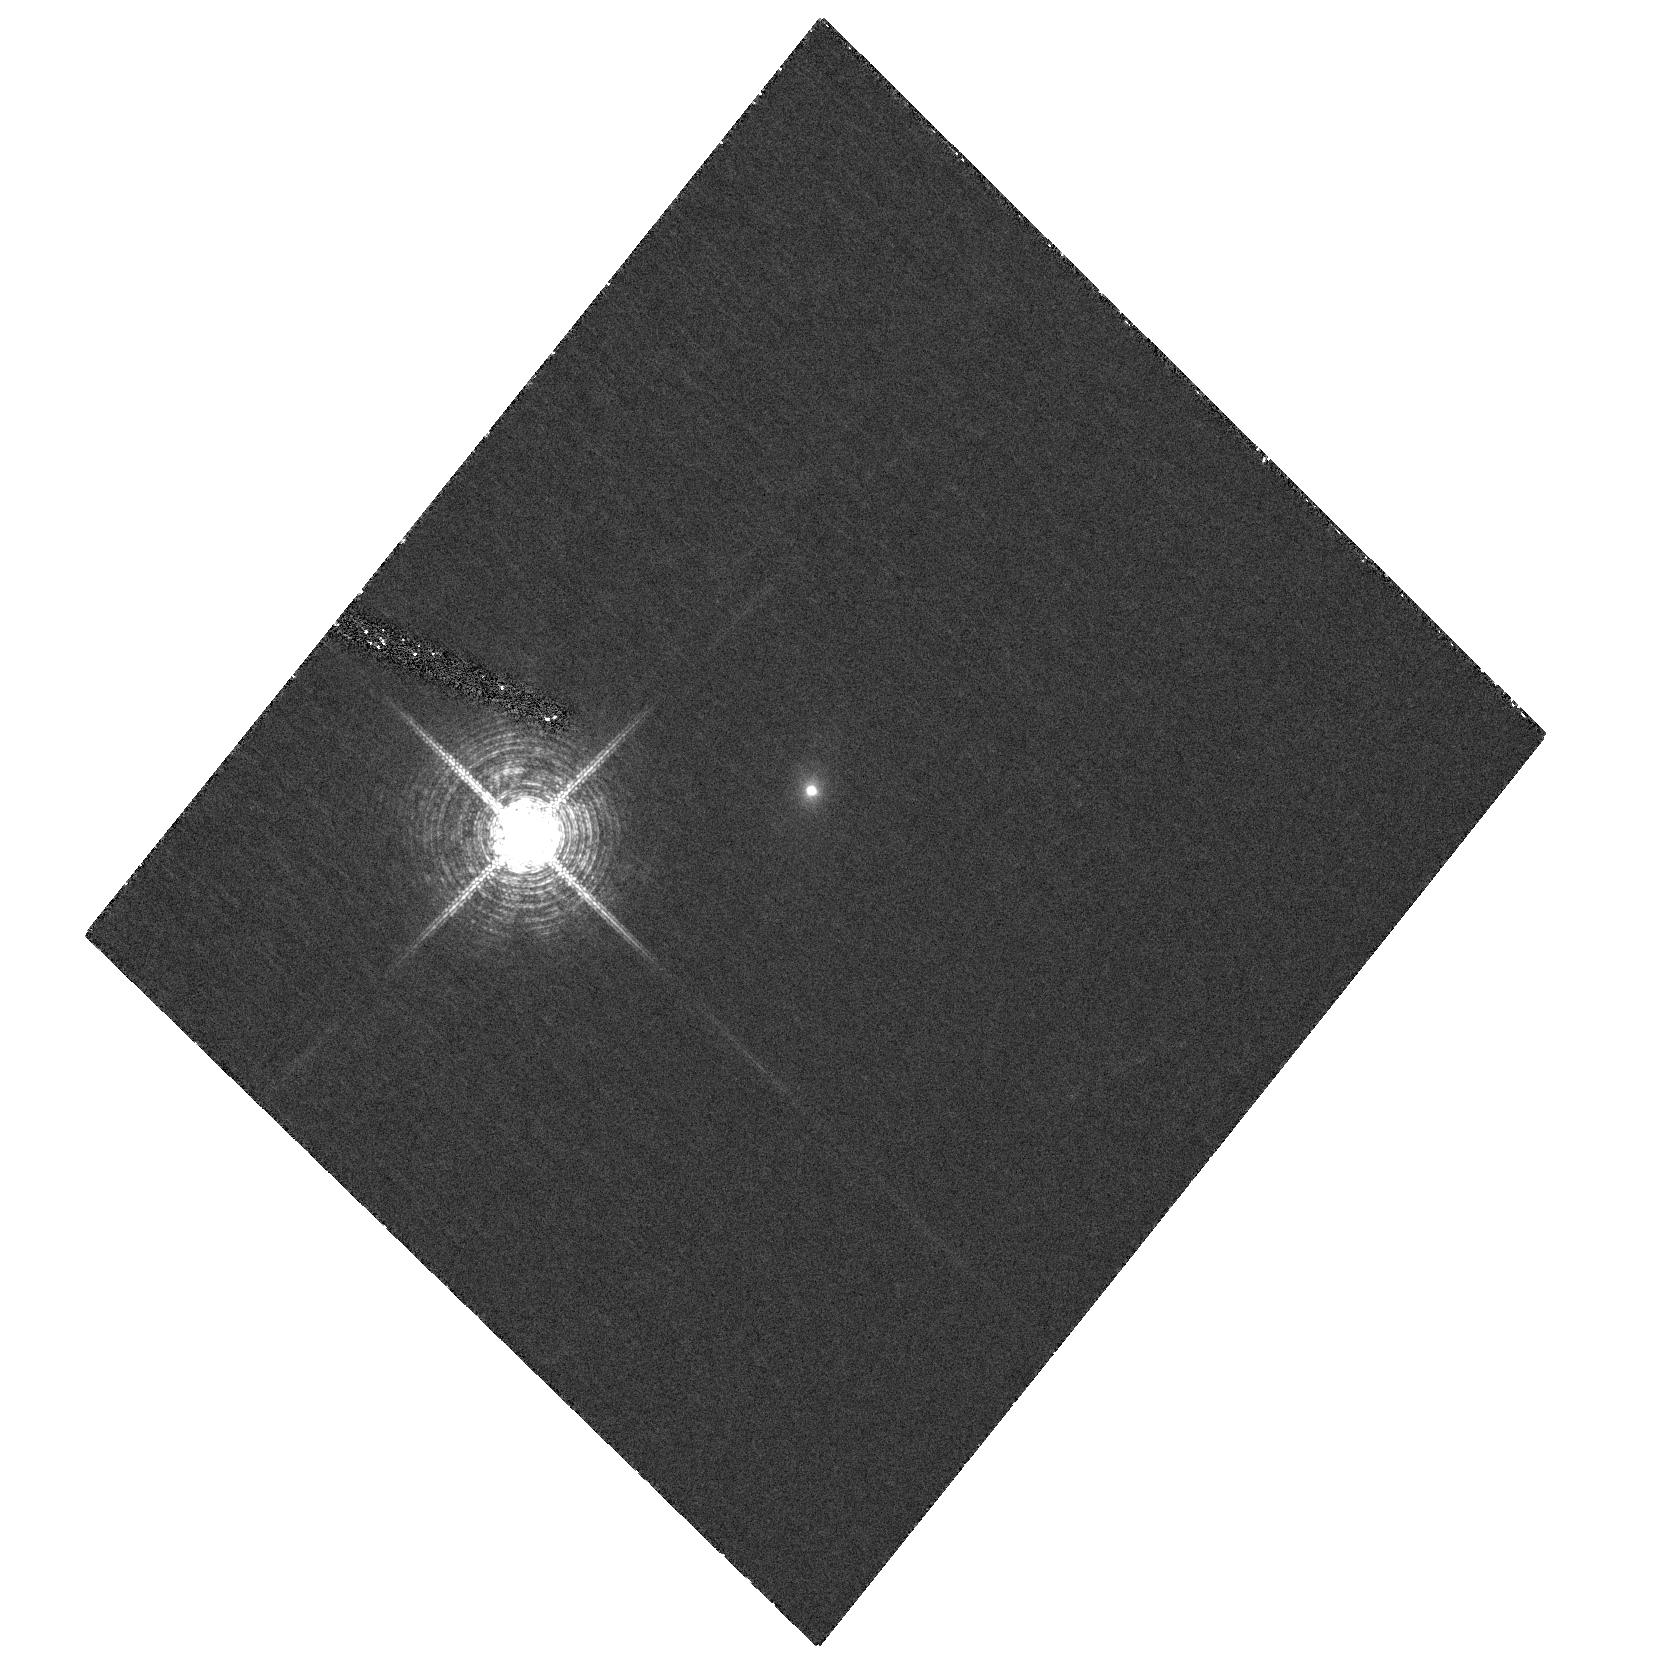
Target: 2MASX-J10494334+5837501
Instrument: ACS/HRC
Filter: F658N
Exposure: 1 h
Observation ID: hst_10553_01_acs_hrc_f658n_j9bi01

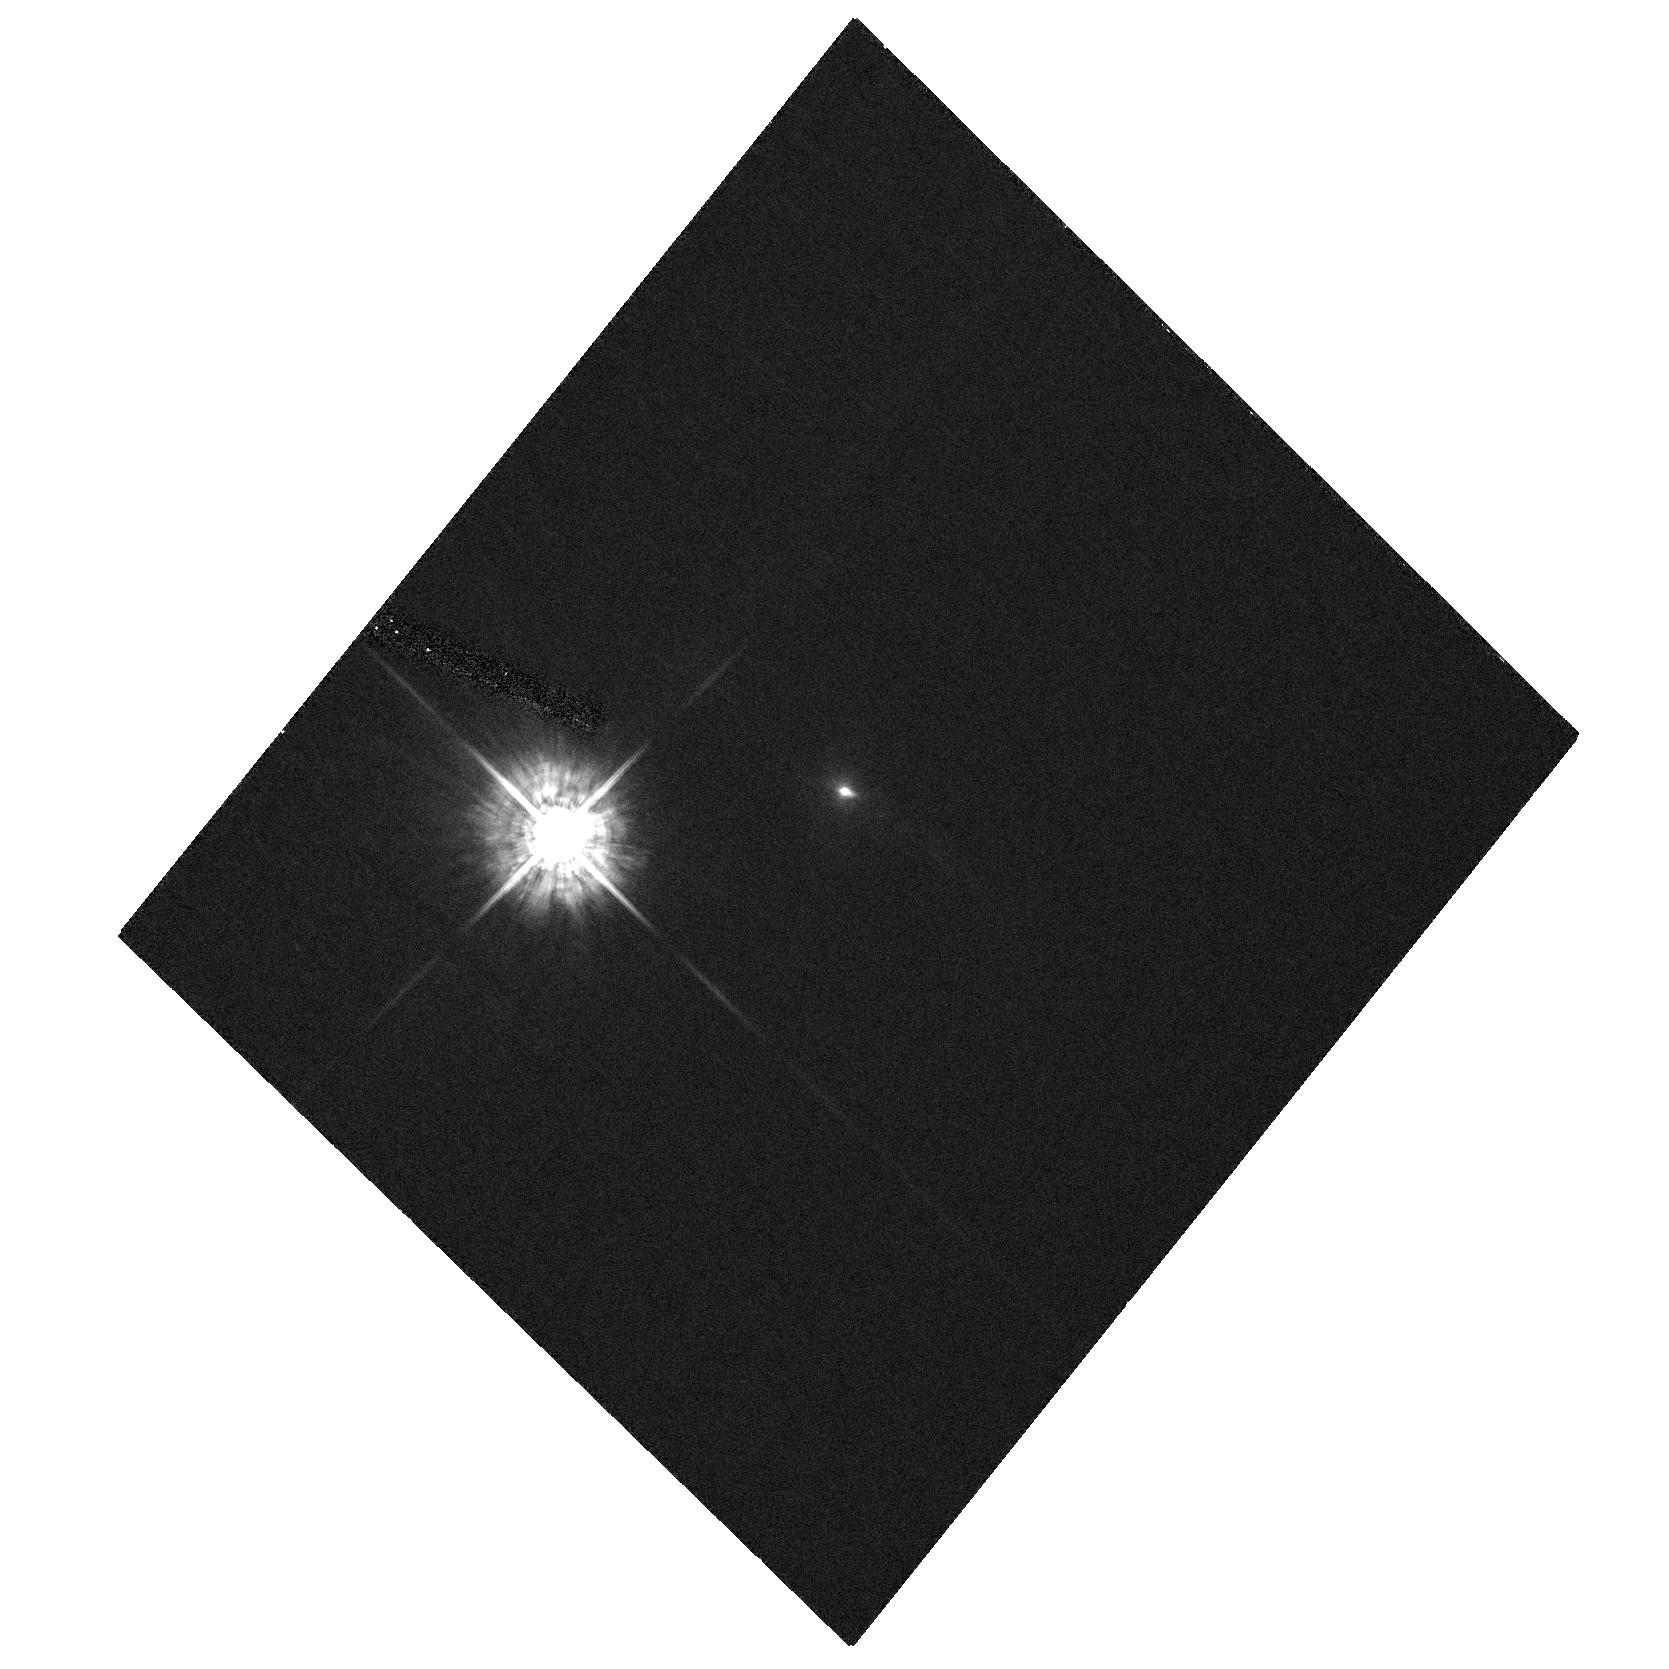
Target: 2MASX-J10494334+5837501
Instrument: ACS/HRC
Filter: F435W
Exposure: 22 min
Observation ID: hst_10553_01_acs_hrc_f435w_j9bi01

Bipolar Scattering Structures in AGN (PI: Schmidt, Gary D.)

The Unified Scheme for Seyfert galaxies successfully explains the basic distinctions between Type 1 and Type 2 AGN, including the existence of broad scattered lines in polarized flux spectra of the latter. However, it fails to account for the strongly polarized broad lines often observed in Type 1 AGN. We have discovered an intermediate type red QSO that exhibits polarization properties of both types; indeed it suggests a bipolar scattering geometry similar to that seen in Galactic protoplanetary nebulae. We request a small allocation with the high-resolution camera on ACS to image the object in two key spectral bands. The results will allow an unambiguous interpretation of ground-based data, and enable modeling of the inclination and opening angle that illuminates the scattering clouds. Like NGC 1068, a successful explanation of this object will not only allow further unification of AGN but also aid in unraveling the details of their inner structure.